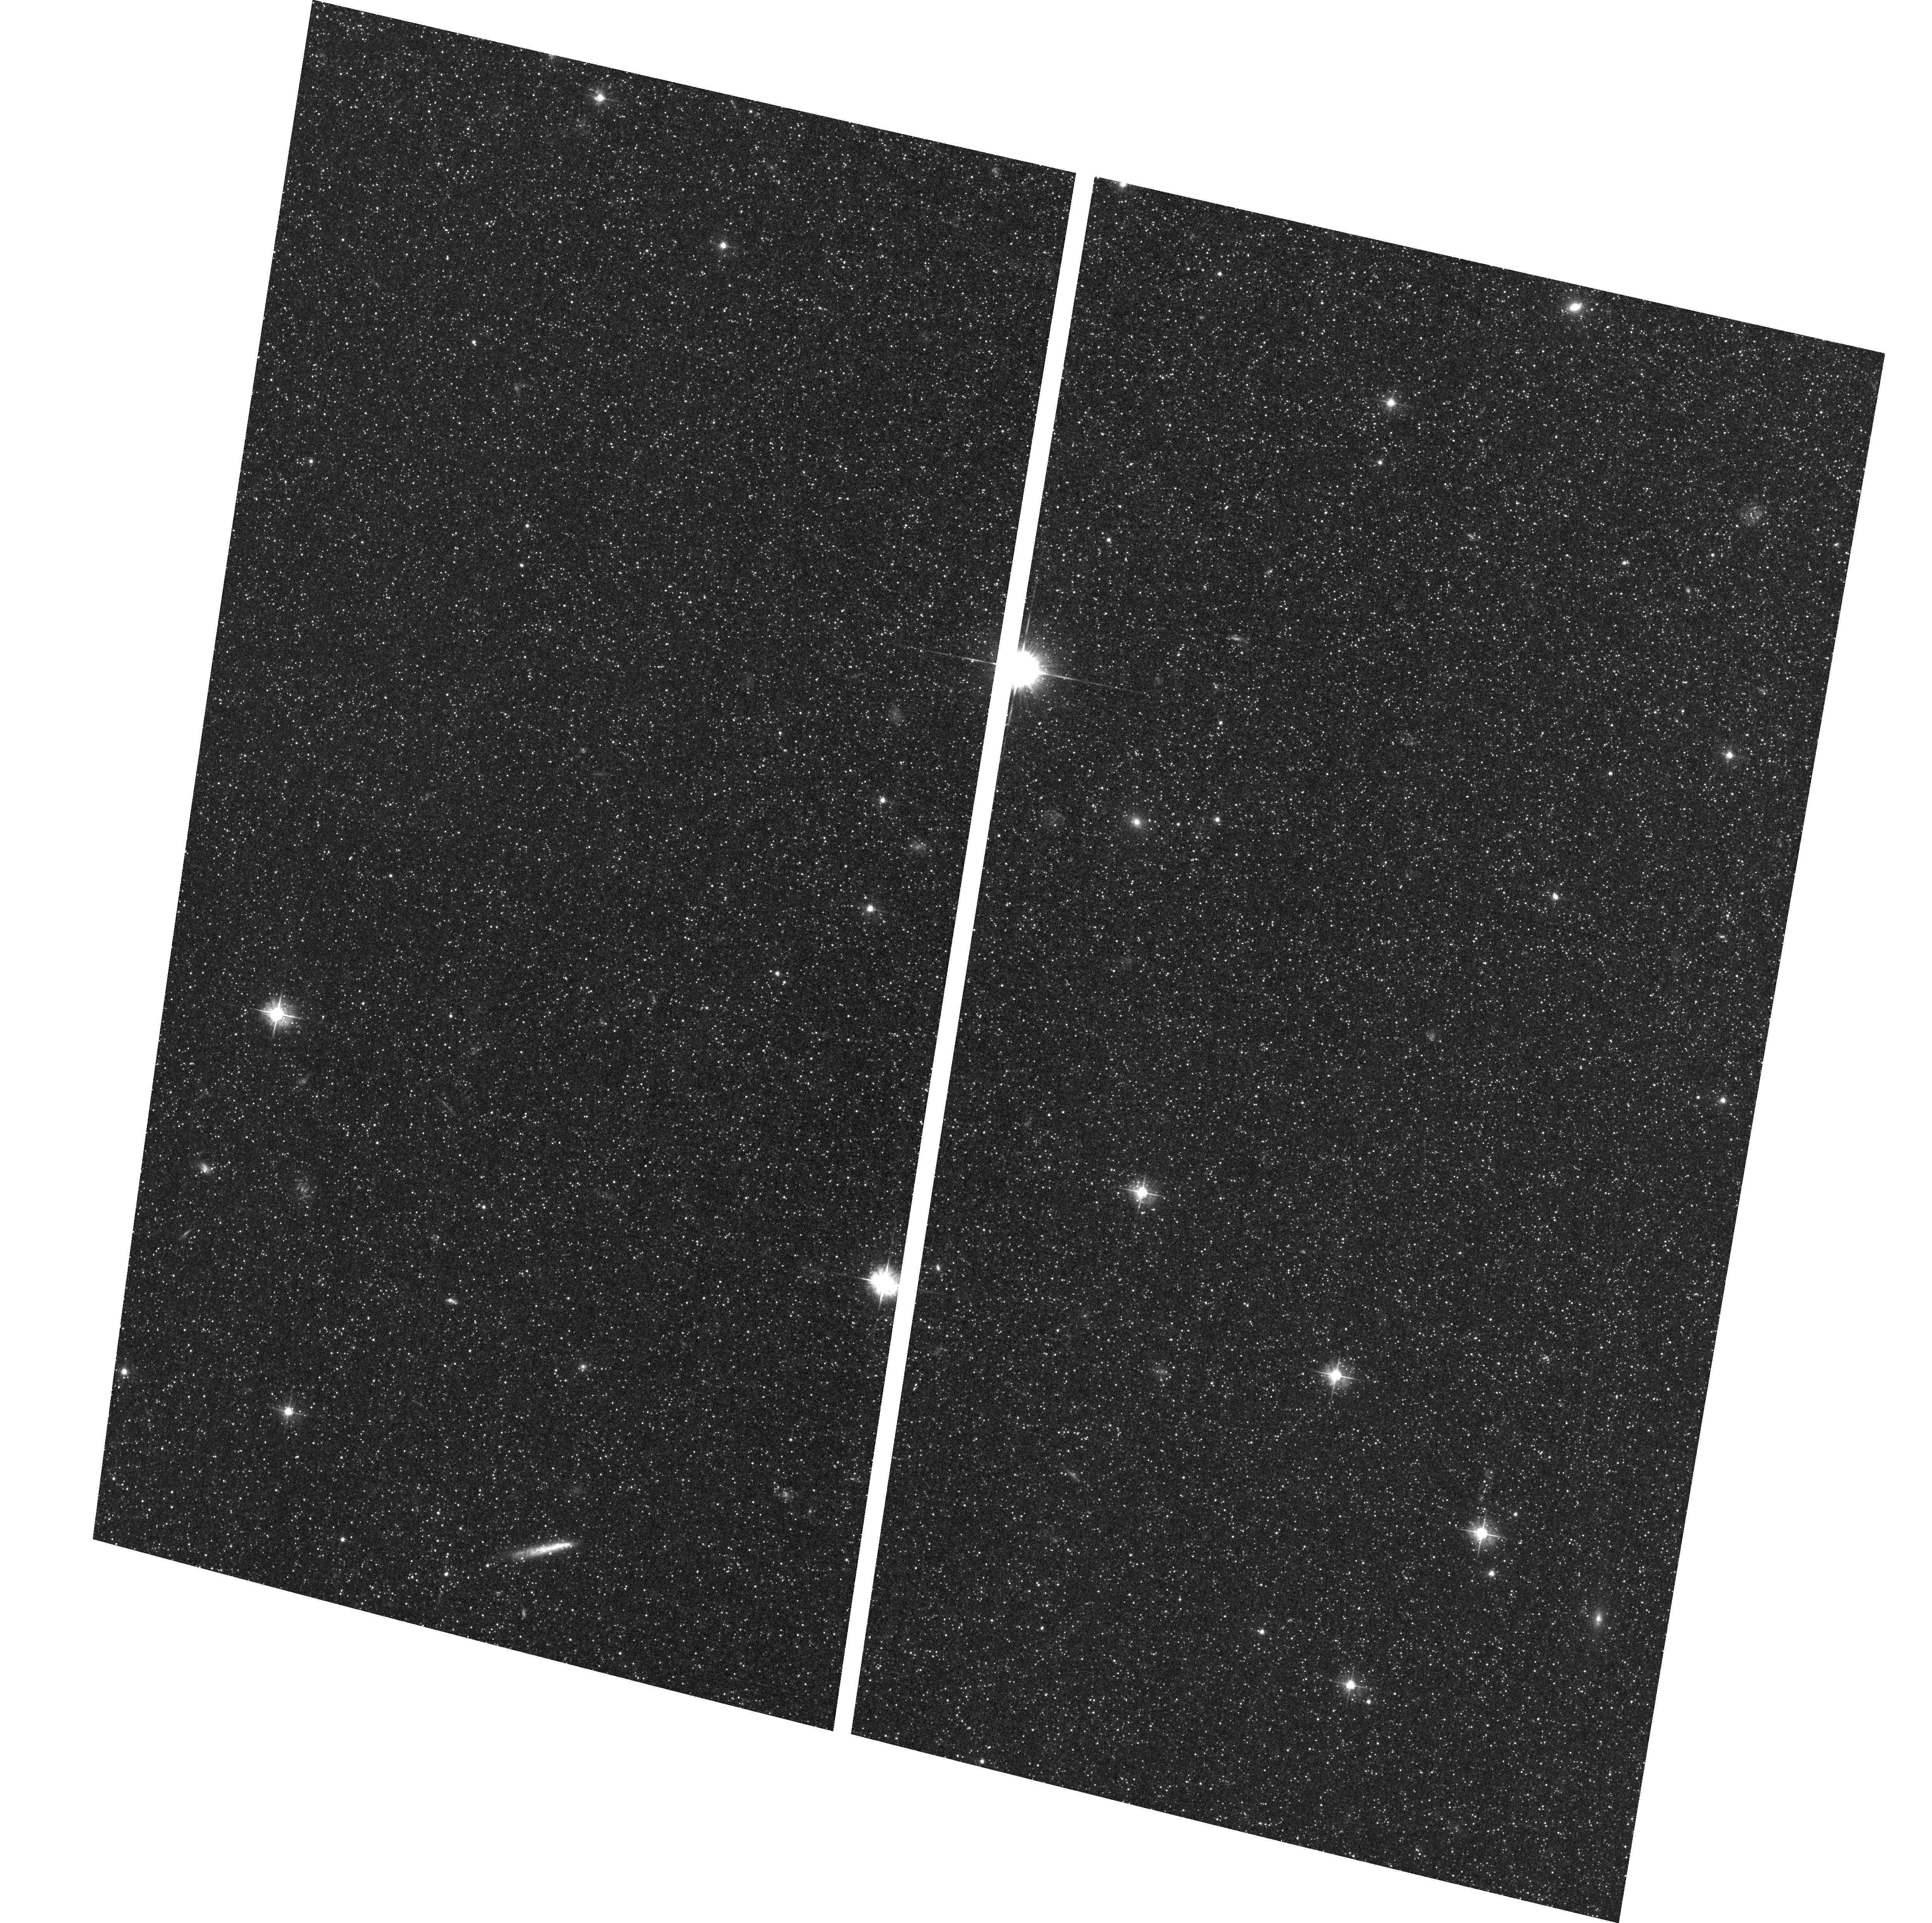
Target: M31-MINOR-AXIS-30
Instrument: ACS/WFC
Filter: F475W
Exposure: 33 min
Observation ID: hst_12997_01_acs_wfc_f475w_jc2f01

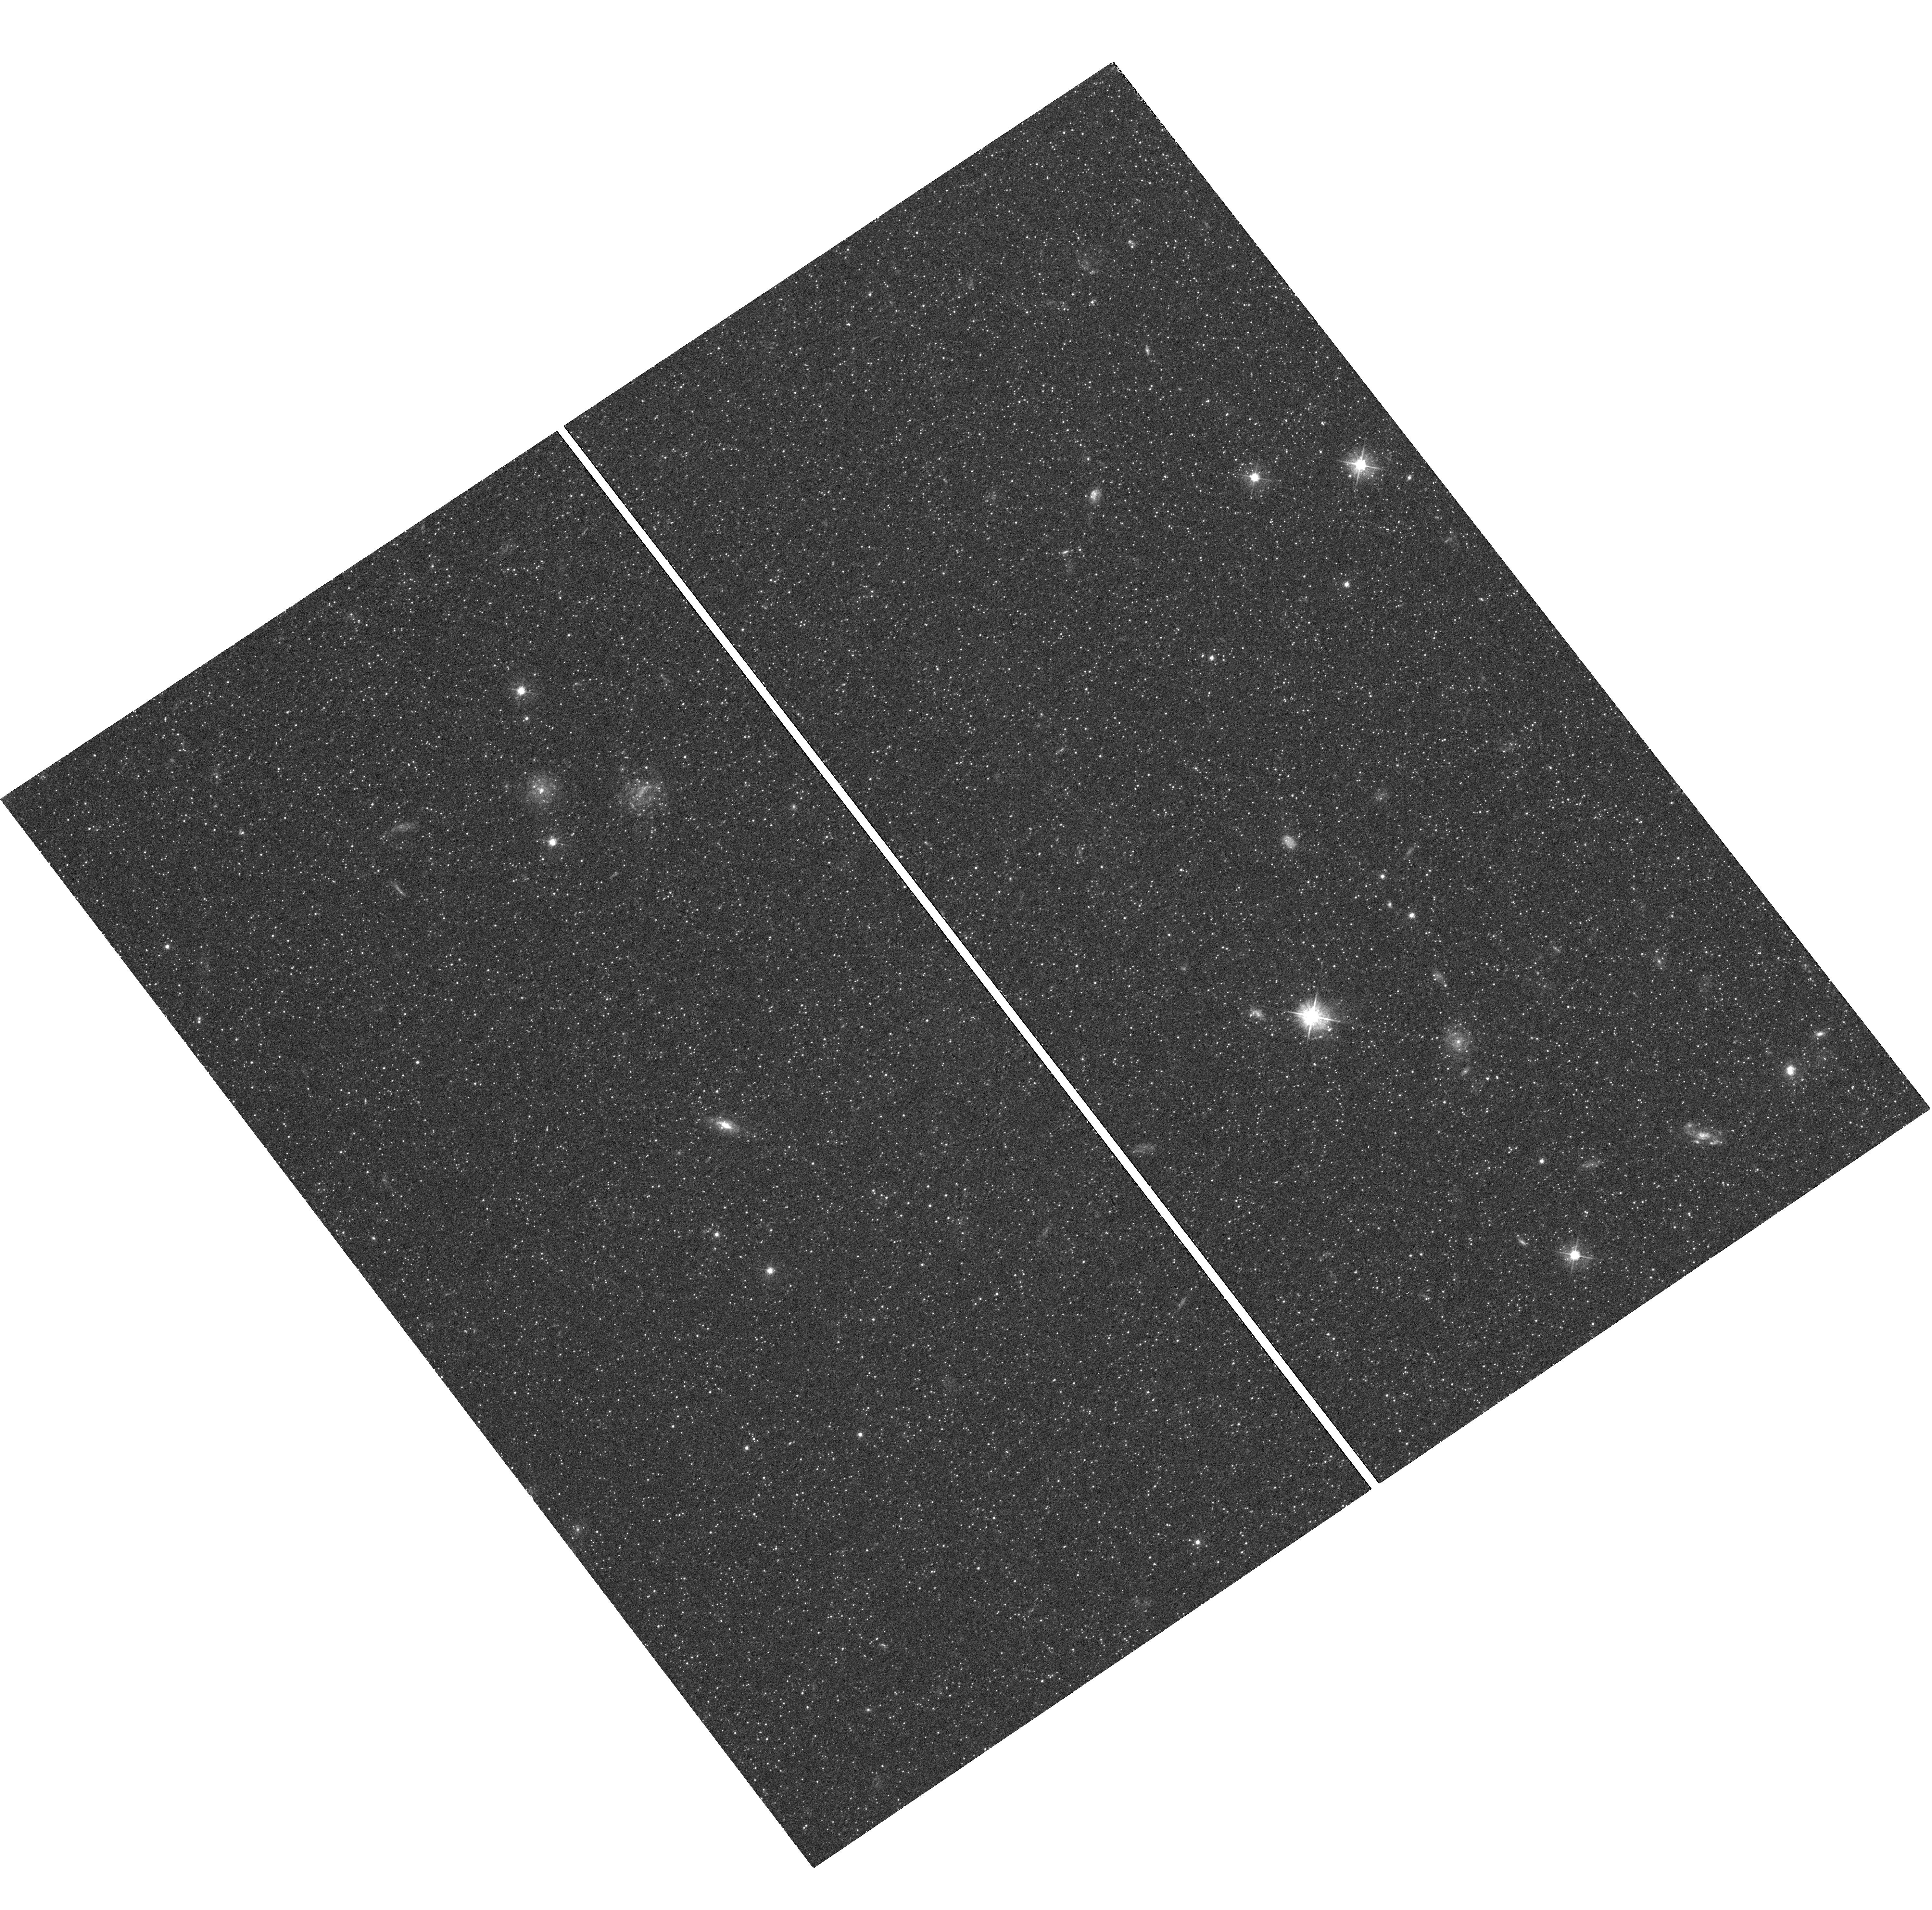
Target: M31-MINOR-AXIS-36
Instrument: WFC3/UVIS
Filter: F475W
Exposure: 36 min
Observation ID: hst_12997_01_wfc3_uvis_f475w_ic2f01

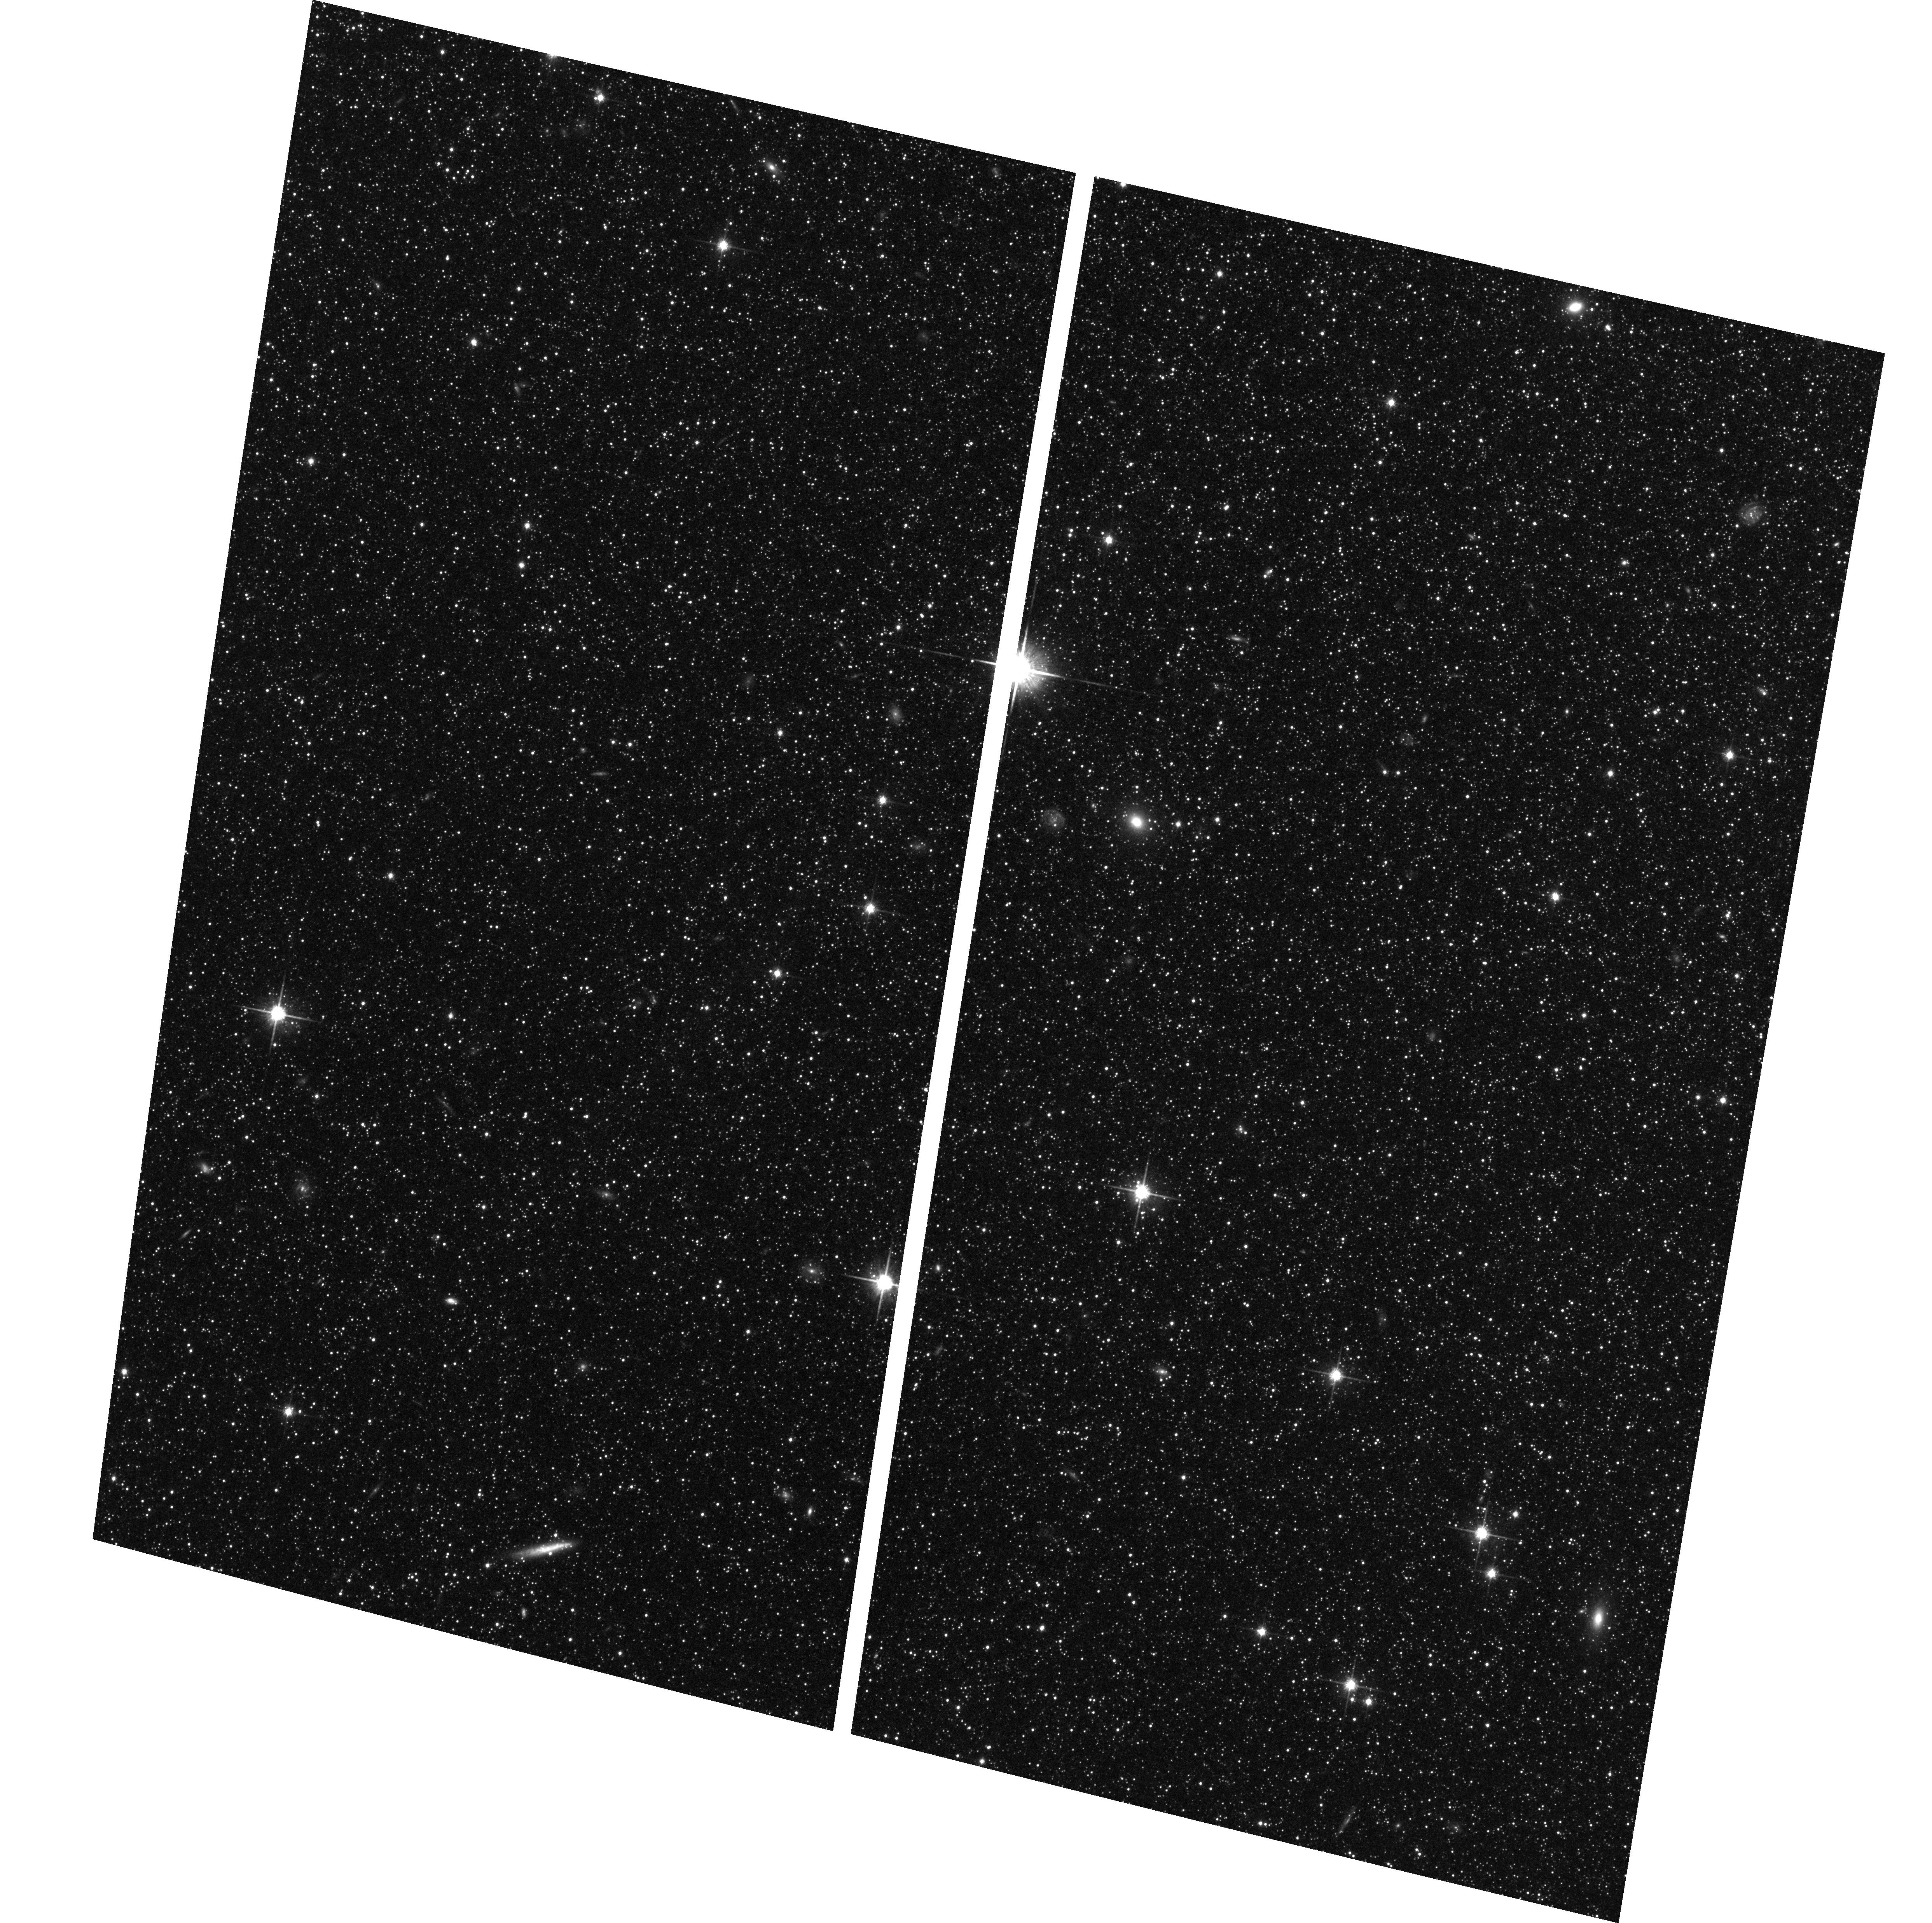
Target: M31-MINOR-AXIS-30
Instrument: ACS/WFC
Filter: F814W
Exposure: 36 min
Observation ID: hst_12997_01_acs_wfc_f814w_jc2f01

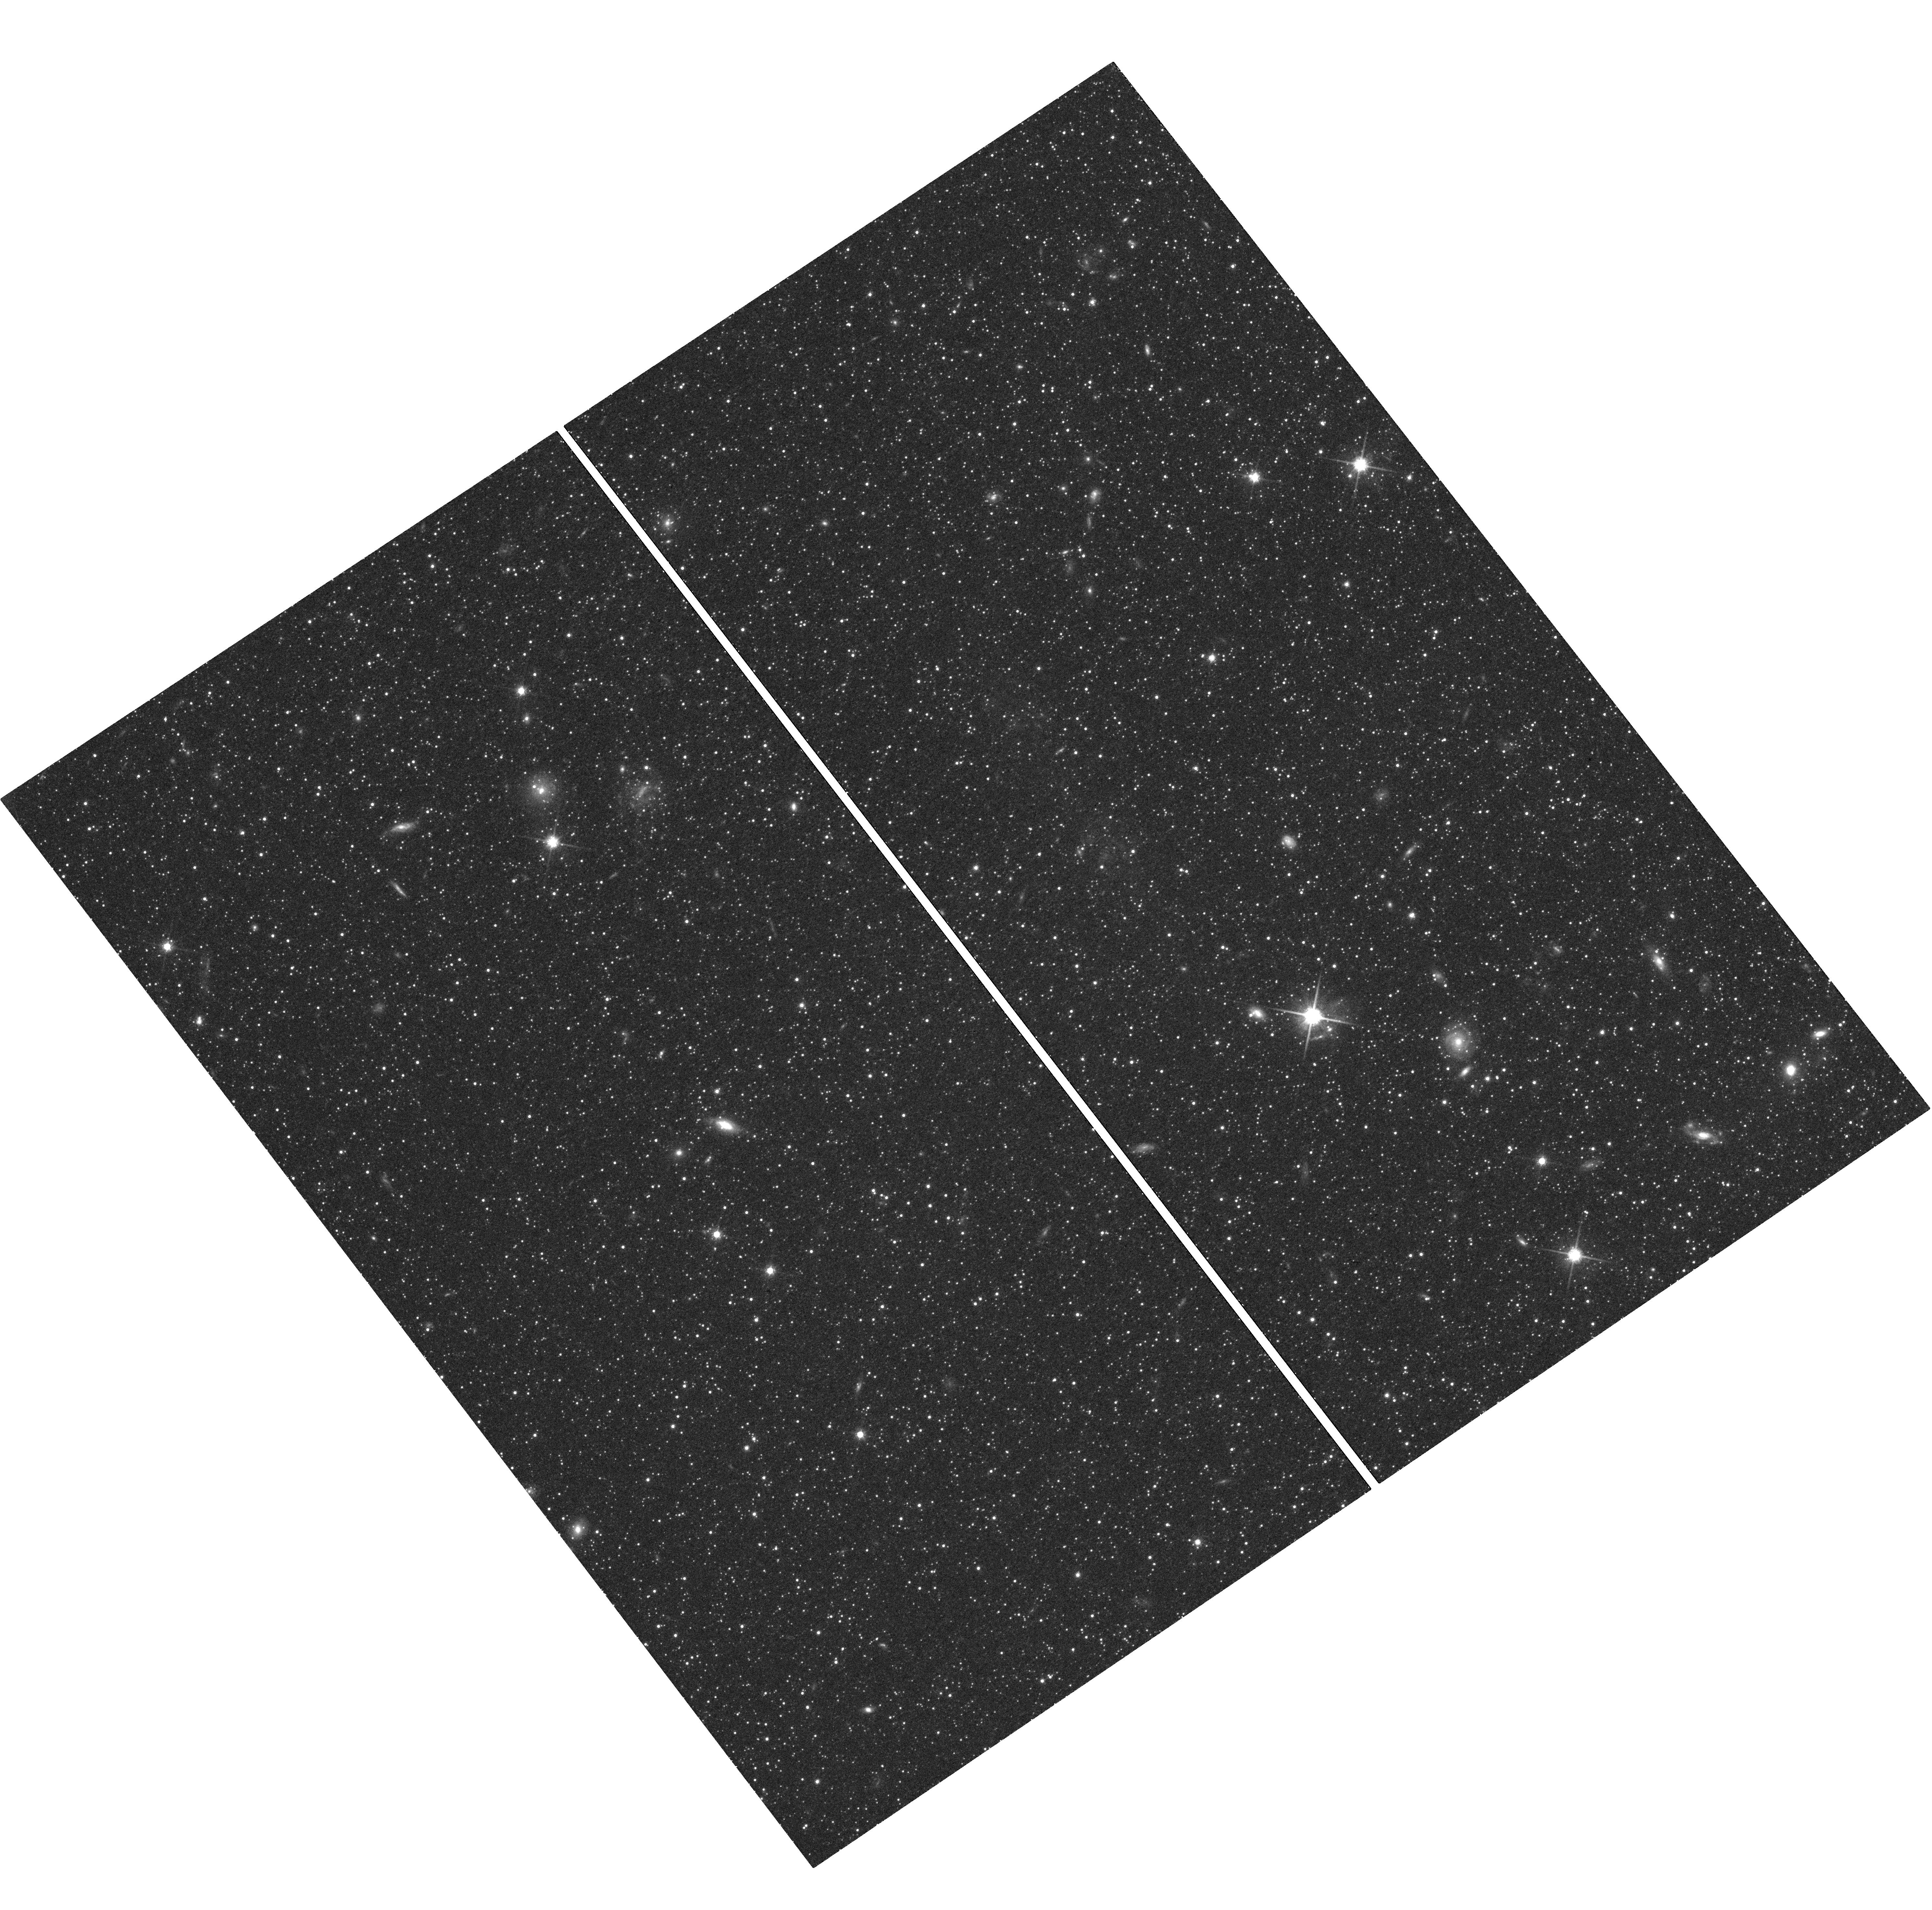
Target: M31-MINOR-AXIS-36
Instrument: WFC3/UVIS
Filter: F814W
Exposure: 36 min
Observation ID: hst_12997_01_wfc3_uvis_f814w_ic2f01

The Blue Horizontal Branch as a Reliable Tracer of Galaxy Stellar Halos (PI: Williams, Benjamin F.)

We propose ACS and WFC3 F475W and F814W imaging in two fields between 5 and 10 kpc along the minor axis of M31. These locations sample the transition between the bulge/disk-dominated and halo-dominated regions. The images would cover a total of 19 square arcminutes and would be used to characterize the complete blue horizontal branch (BHB) populations within the halo/bulge transition zone. The observations will test model predictions of the density of BHB stars and the ratio of BHB to red giant branch stars at these radii. Our present halo model is based on HST measurements of BHB stars from 2 to 35 kpc, but has a large gap in coverage from 5 kpc to 10 kpc. The proposed observations will result in the first reliable M31 halo profile covering such a large radial baseline, breaking degeneracies in current attempts to decompose M31 into bulge, disk, and halo components. Furthermore, this test will validate the use of the BHB to measure halo profiles in other systems, potentially making it possible to characterize galaxy halo populations with photometry that reaches only the horizontal branch. Our proposed observations will bridge the current gap between the large amounts of HST data available in the M31 halo and the excellent HST coverage of the M31 disk. Ultimately, these data will complete the most reliable profile ever measured of the inner regions of the M31 stellar halo, which yields an accurate total stellar halo mass and represents an historical record of how the halo formed.